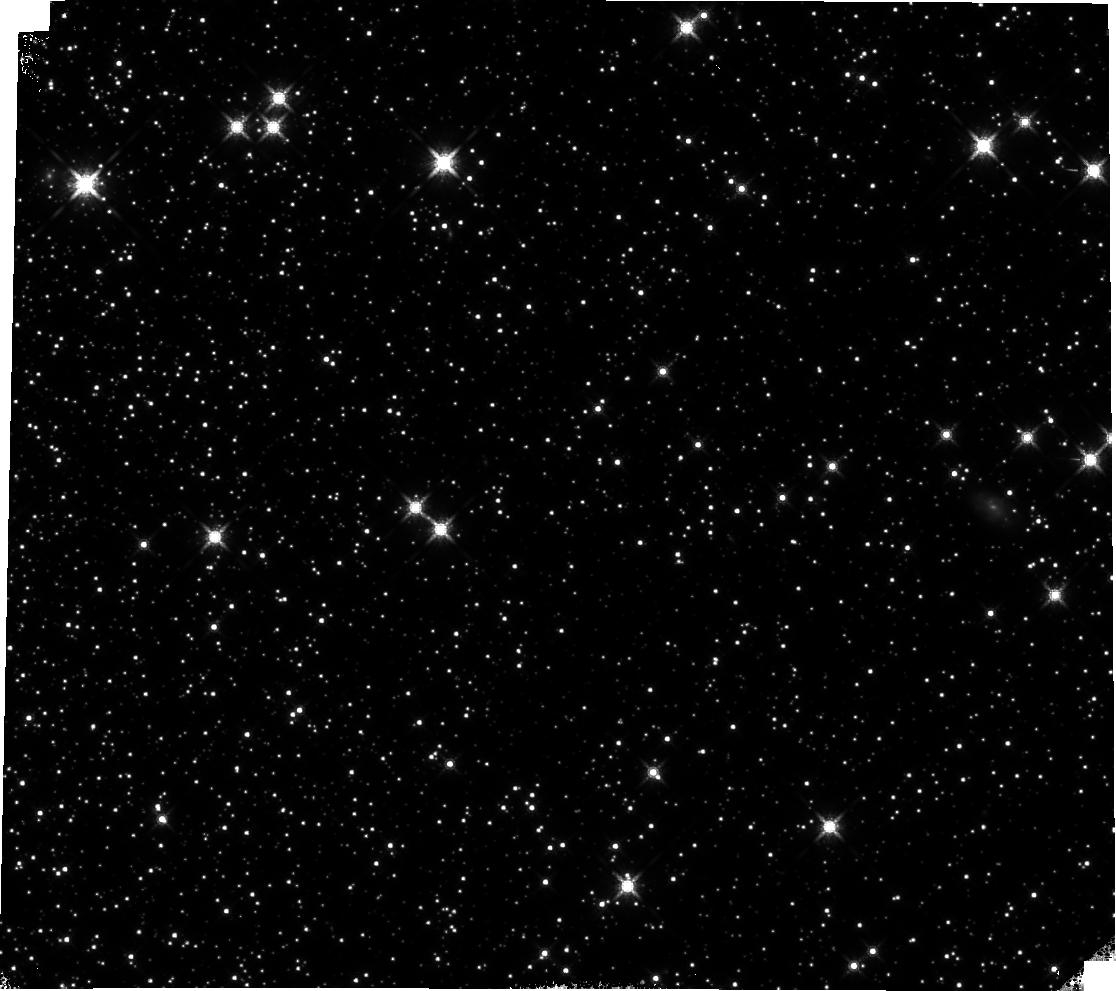
Target: 47TUC. Instrument: WFC3/IR. Filter: F160W. Exposure: 14 min. Observation ID: hst_17260_03_wfc3_ir_f160w_if2z03

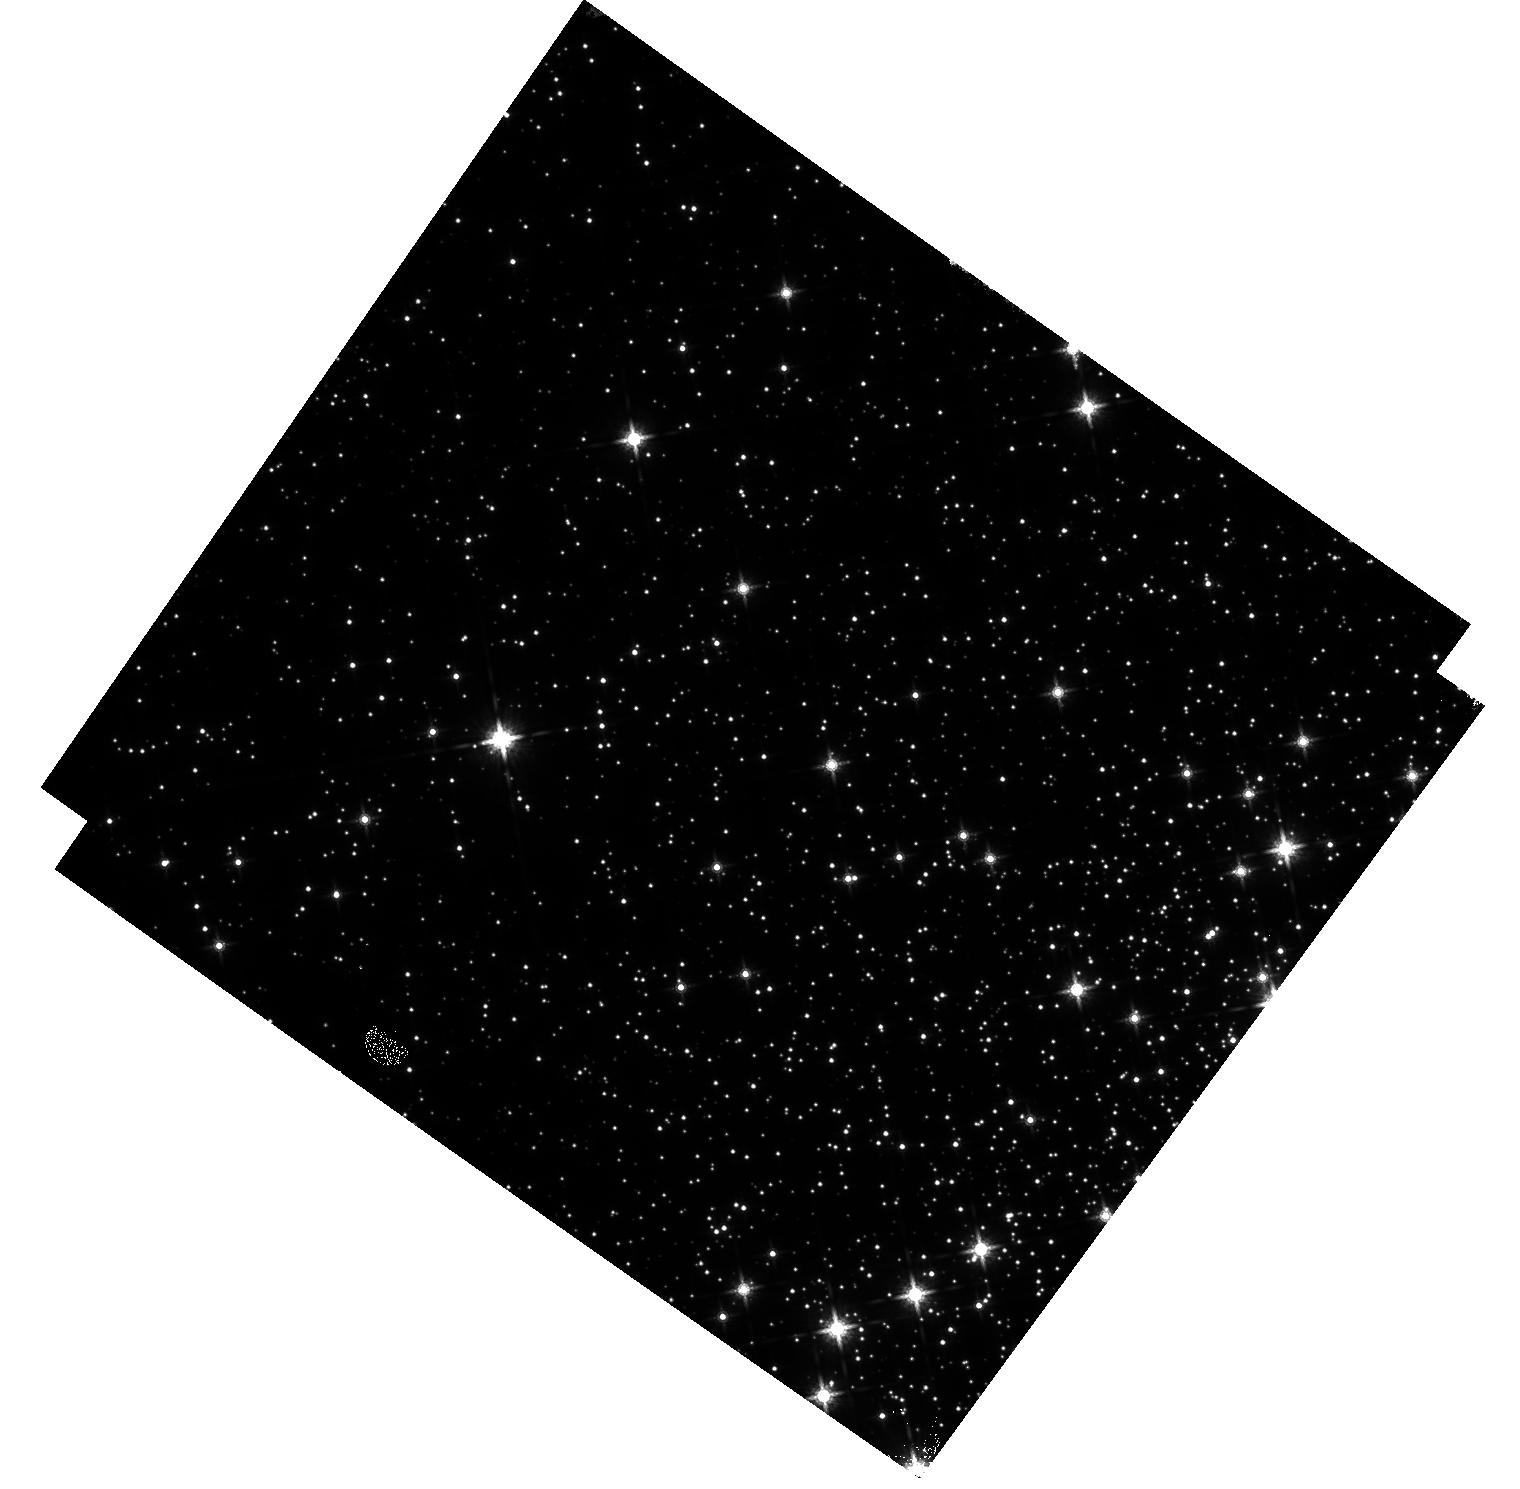
Target: M-4-V1. Instrument: WFC3/IR. Filter: F160W. Exposure: 20 min. Observation ID: hst_17260_01_wfc3_ir_f160w_if2z01

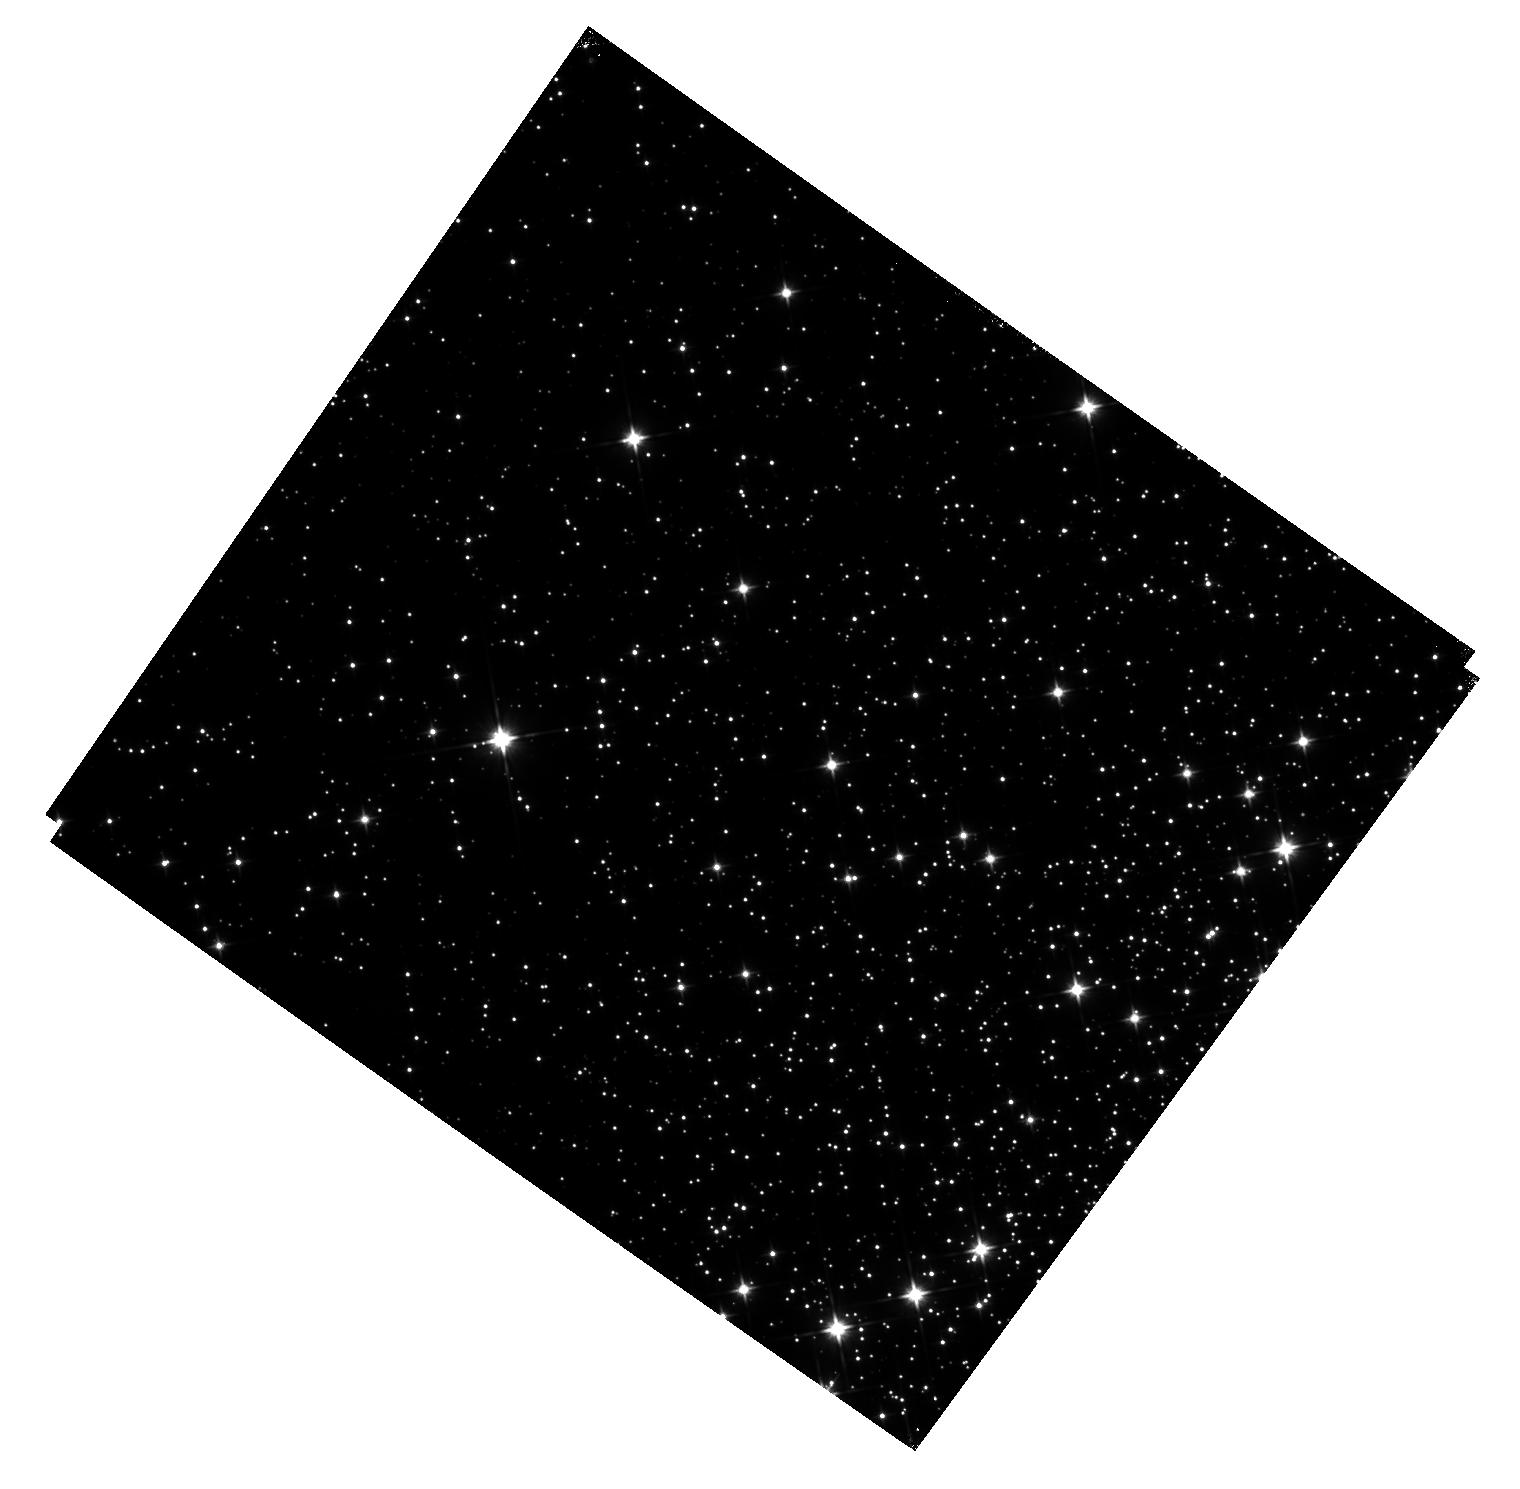
Target: M-4-V1. Instrument: WFC3/IR. Filter: F110W. Exposure: 22 min. Observation ID: hst_17260_01_wfc3_ir_f110w_if2z01

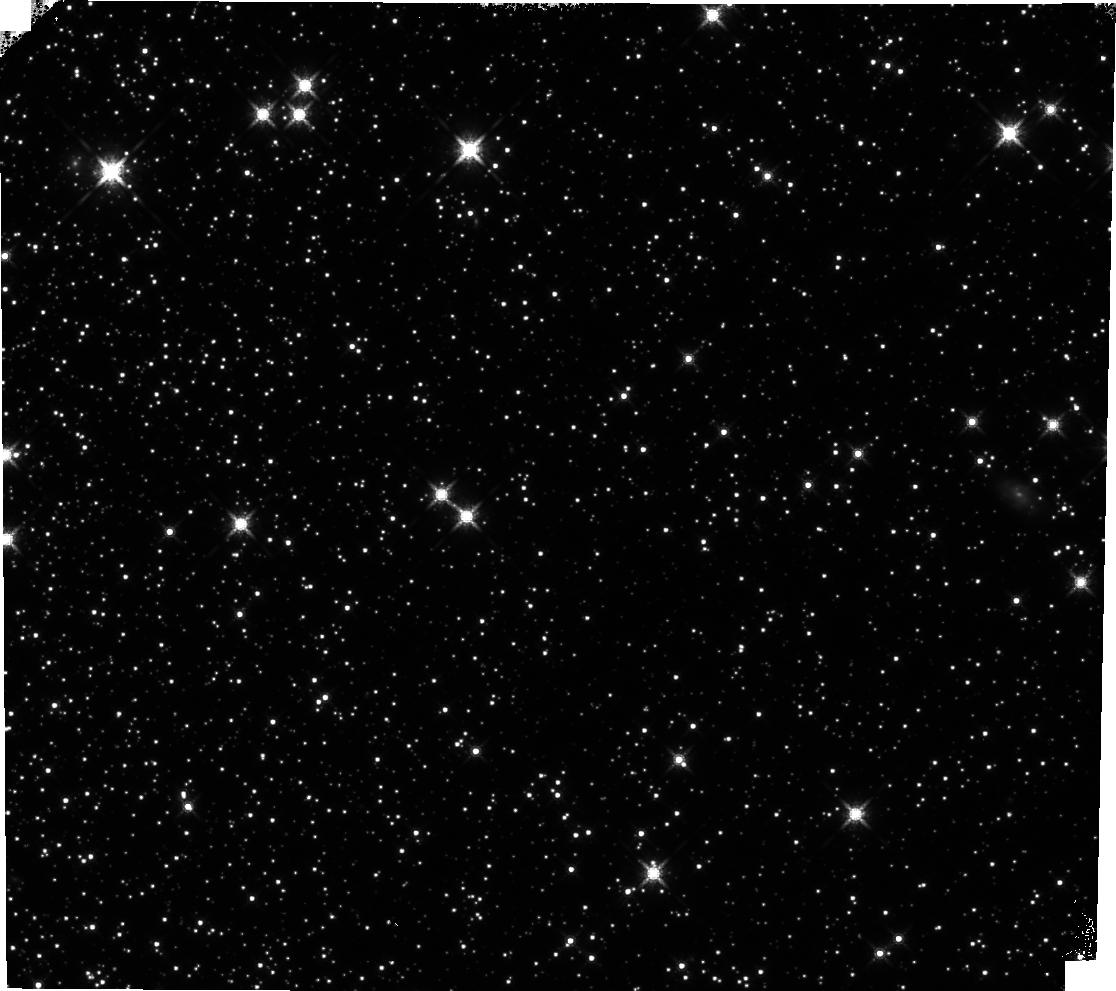
Target: 47TUC. Instrument: WFC3/IR. Filter: F160W. Exposure: 14 min. Observation ID: hst_17260_02_wfc3_ir_f160w_if2z02

WFC3 IR Time-Dependent Sensitivity: Clusters (PI: Bajaj, Varun)

The IR grism flux monitor shows a sensitivity loss of 0.12+/-0.01%/yr in G102 and 0.06+/-0.01%/yr in G141. Observations of flux standards in the IR filters, however, show no evidence of any loss over time, but the repeatability is limited by systematic errors of +/- 1%. Scanned observations of M35 from 2015-2020 show marginal losses of 0.024+/- 0.008%/yr in F140W, but these data show a large scatter which may be related to detector preconditioning. Cluster observations allow for the measurement of many more stars, and photometry of the core Omega-Cen used for distortion monitoring suggests losses of 0.23 +/- 0.03%/yr in F160W, but crowding may play an effect on the results. Recent observations of a less dense stellar field in M4 in F110W suggest losses of 0.13 +/- 0.02%/yr (first images only) and 0.20 +/- 0.03%/yr (all images), but these consist of only 4 visits. We propose continued monitoring of M4 at a ~6 month cadence. Two additional clusters are requested: the NGC104 field 6' from the core with F160W data from 2009-2013 and an Omega-Cen field 17' from the core with F110W & F160W images from 2016-2018, both of which mimic the observation strategy from the respective preceeding epochs, to eliminate systematics from differing observing modes. To continue the monitoring of the WFC3/IR sensitivity loss we observe the clusters M4 and 47Tuc using the same observation strategies in HST programs 16864 and 16512, continuing the monitors for a subset of the clusters observed in those programs. Spefically, we propose a single epoch of M4 (using both F110W and F160W) and two epochs of 47Tuc (using solely F160W). This allows continued measurement of the sensitivity losses from M4, which has multiple epochs of observation since 2020, and will help better constrain the sensitivity losses derived from the 47Tuc measurements, which otherwise only had only a single epoch of observation after 2014. We use the same filters, exposure times, and sample sequences as the corresponding previous observations to minimize any systematic effects caused by using different configurations, and employ the same dithering strategy to obtain consistent detector preconditioning. The 47Tuc observations will be separated by approximately 6 months (180 degree roll), to more evenly sample the temporal change.